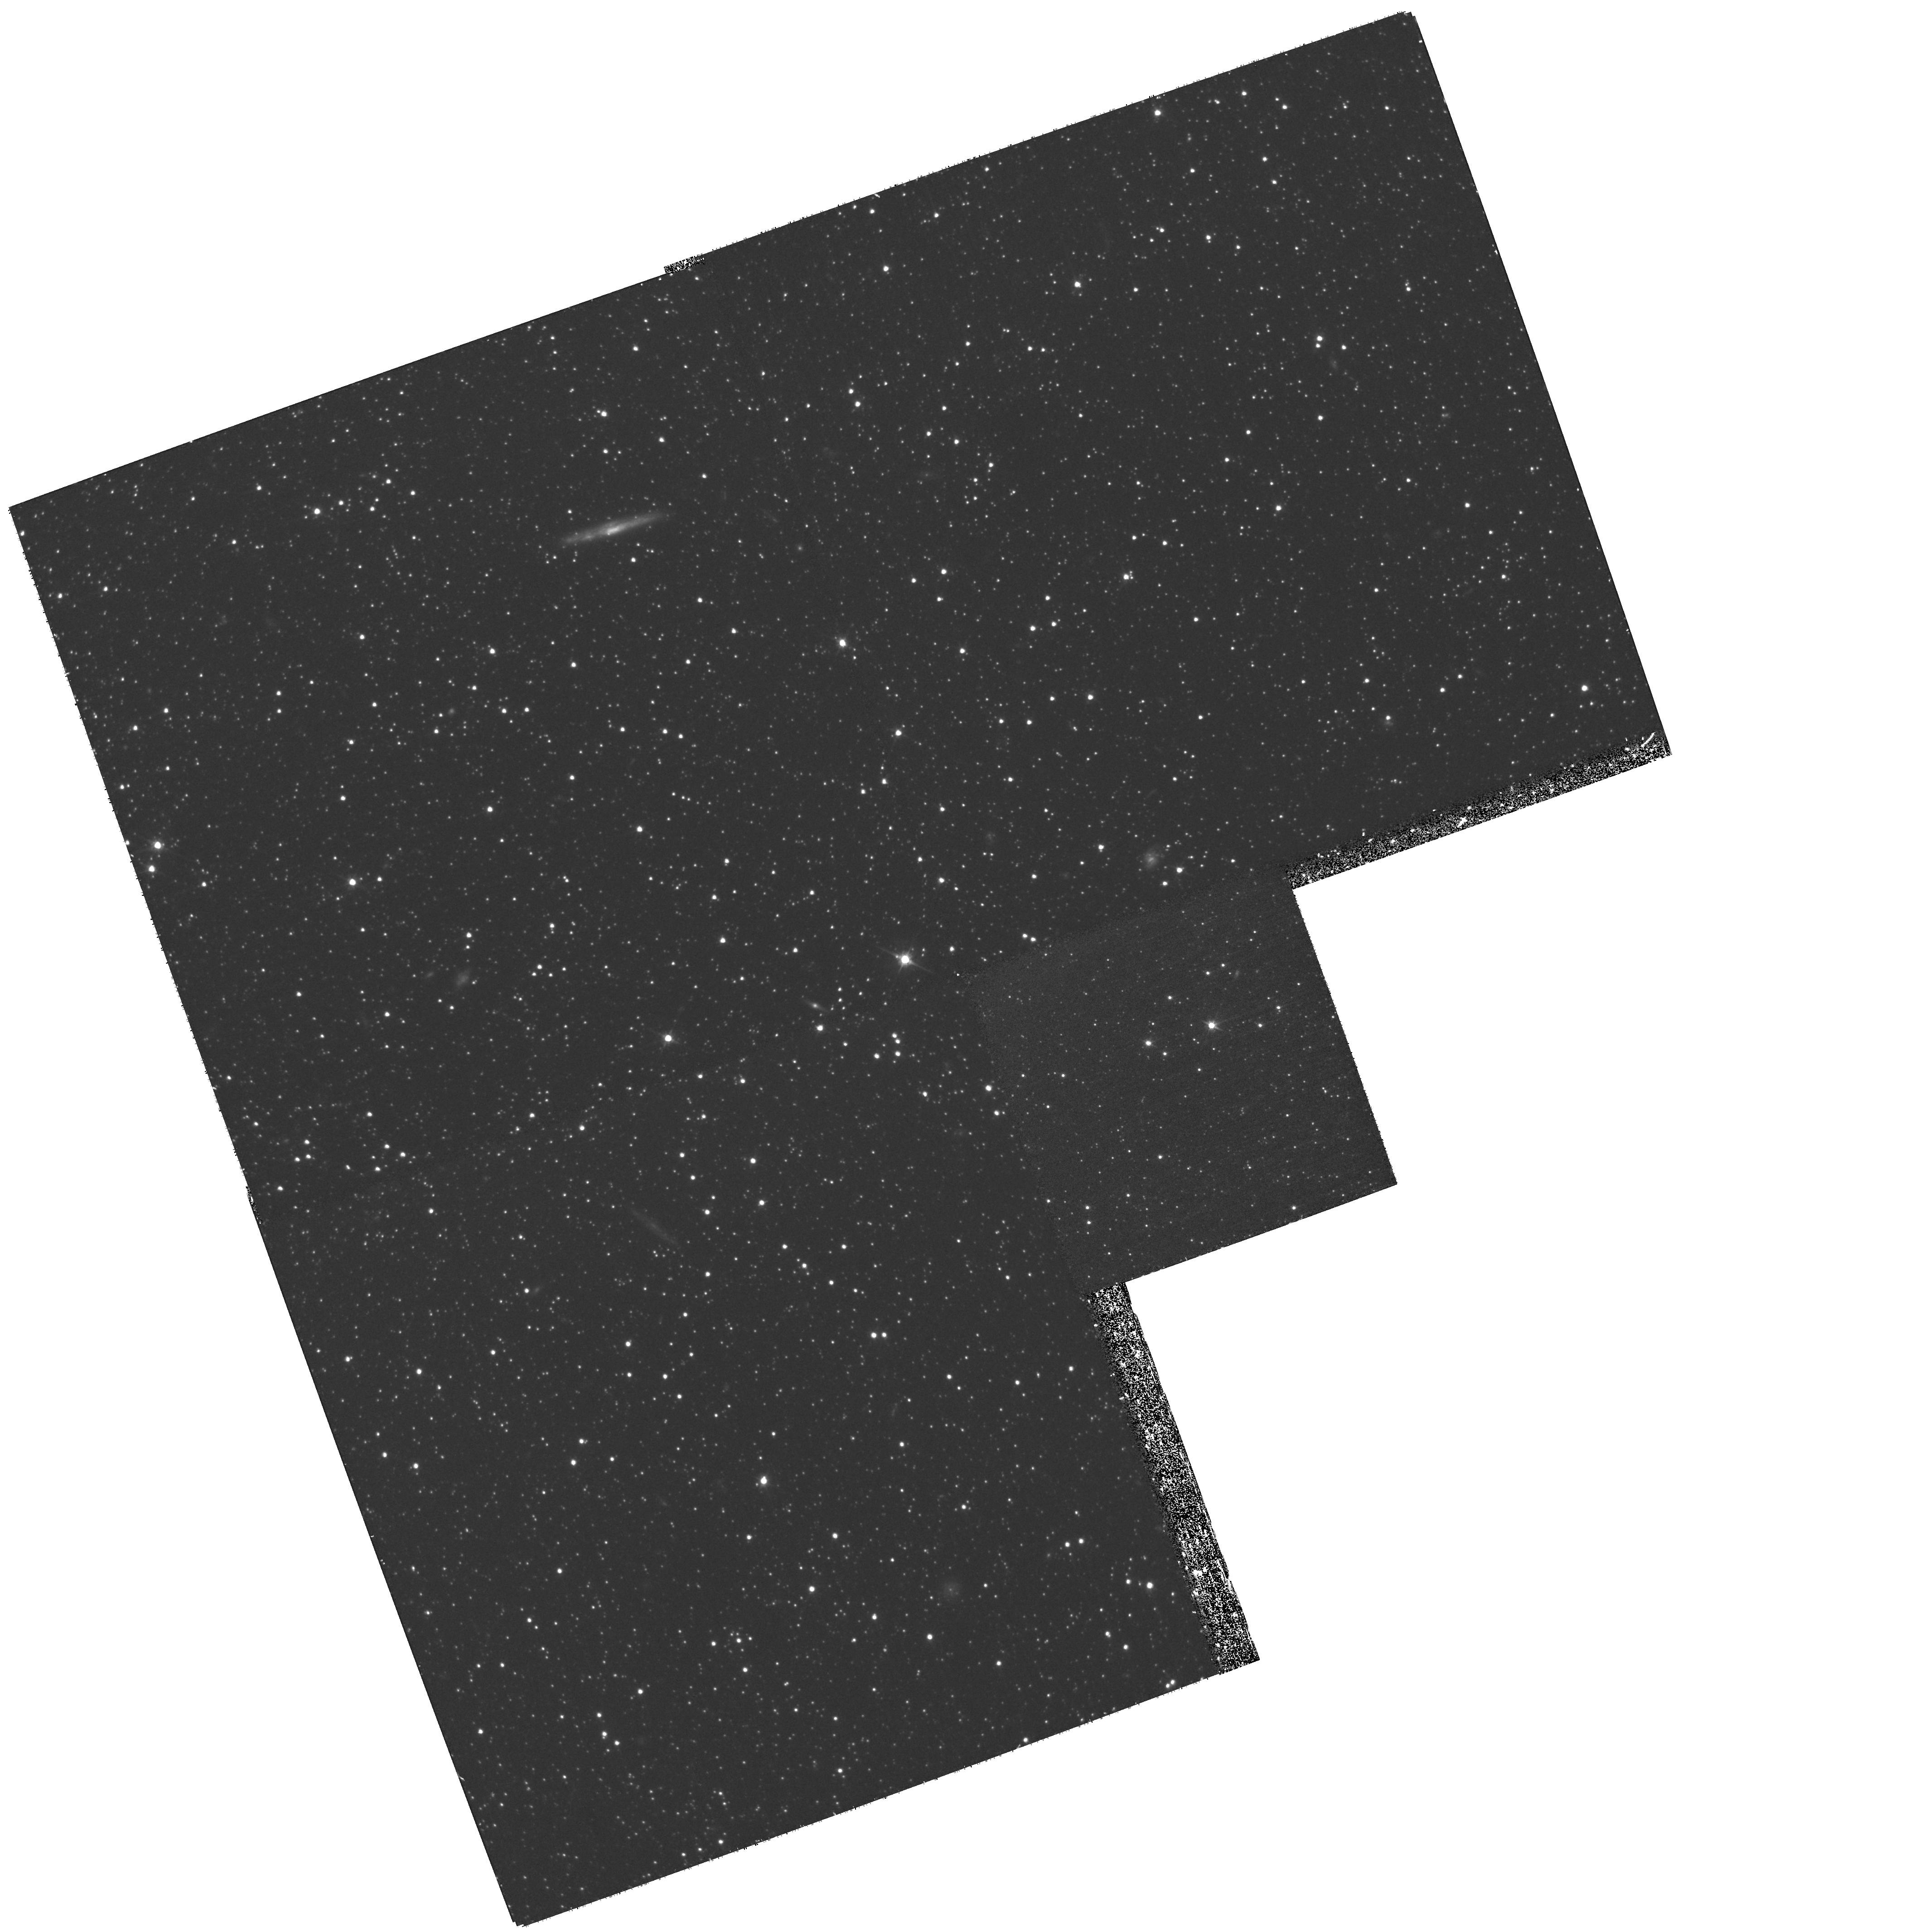
Target: FORNAX-FIELD-3
Instrument: WFPC2/PC
Filter: F555W
Exposure: 1.3 h
Observation ID: hst_11129_03_wfpc2_pc_f555w_ua0f03

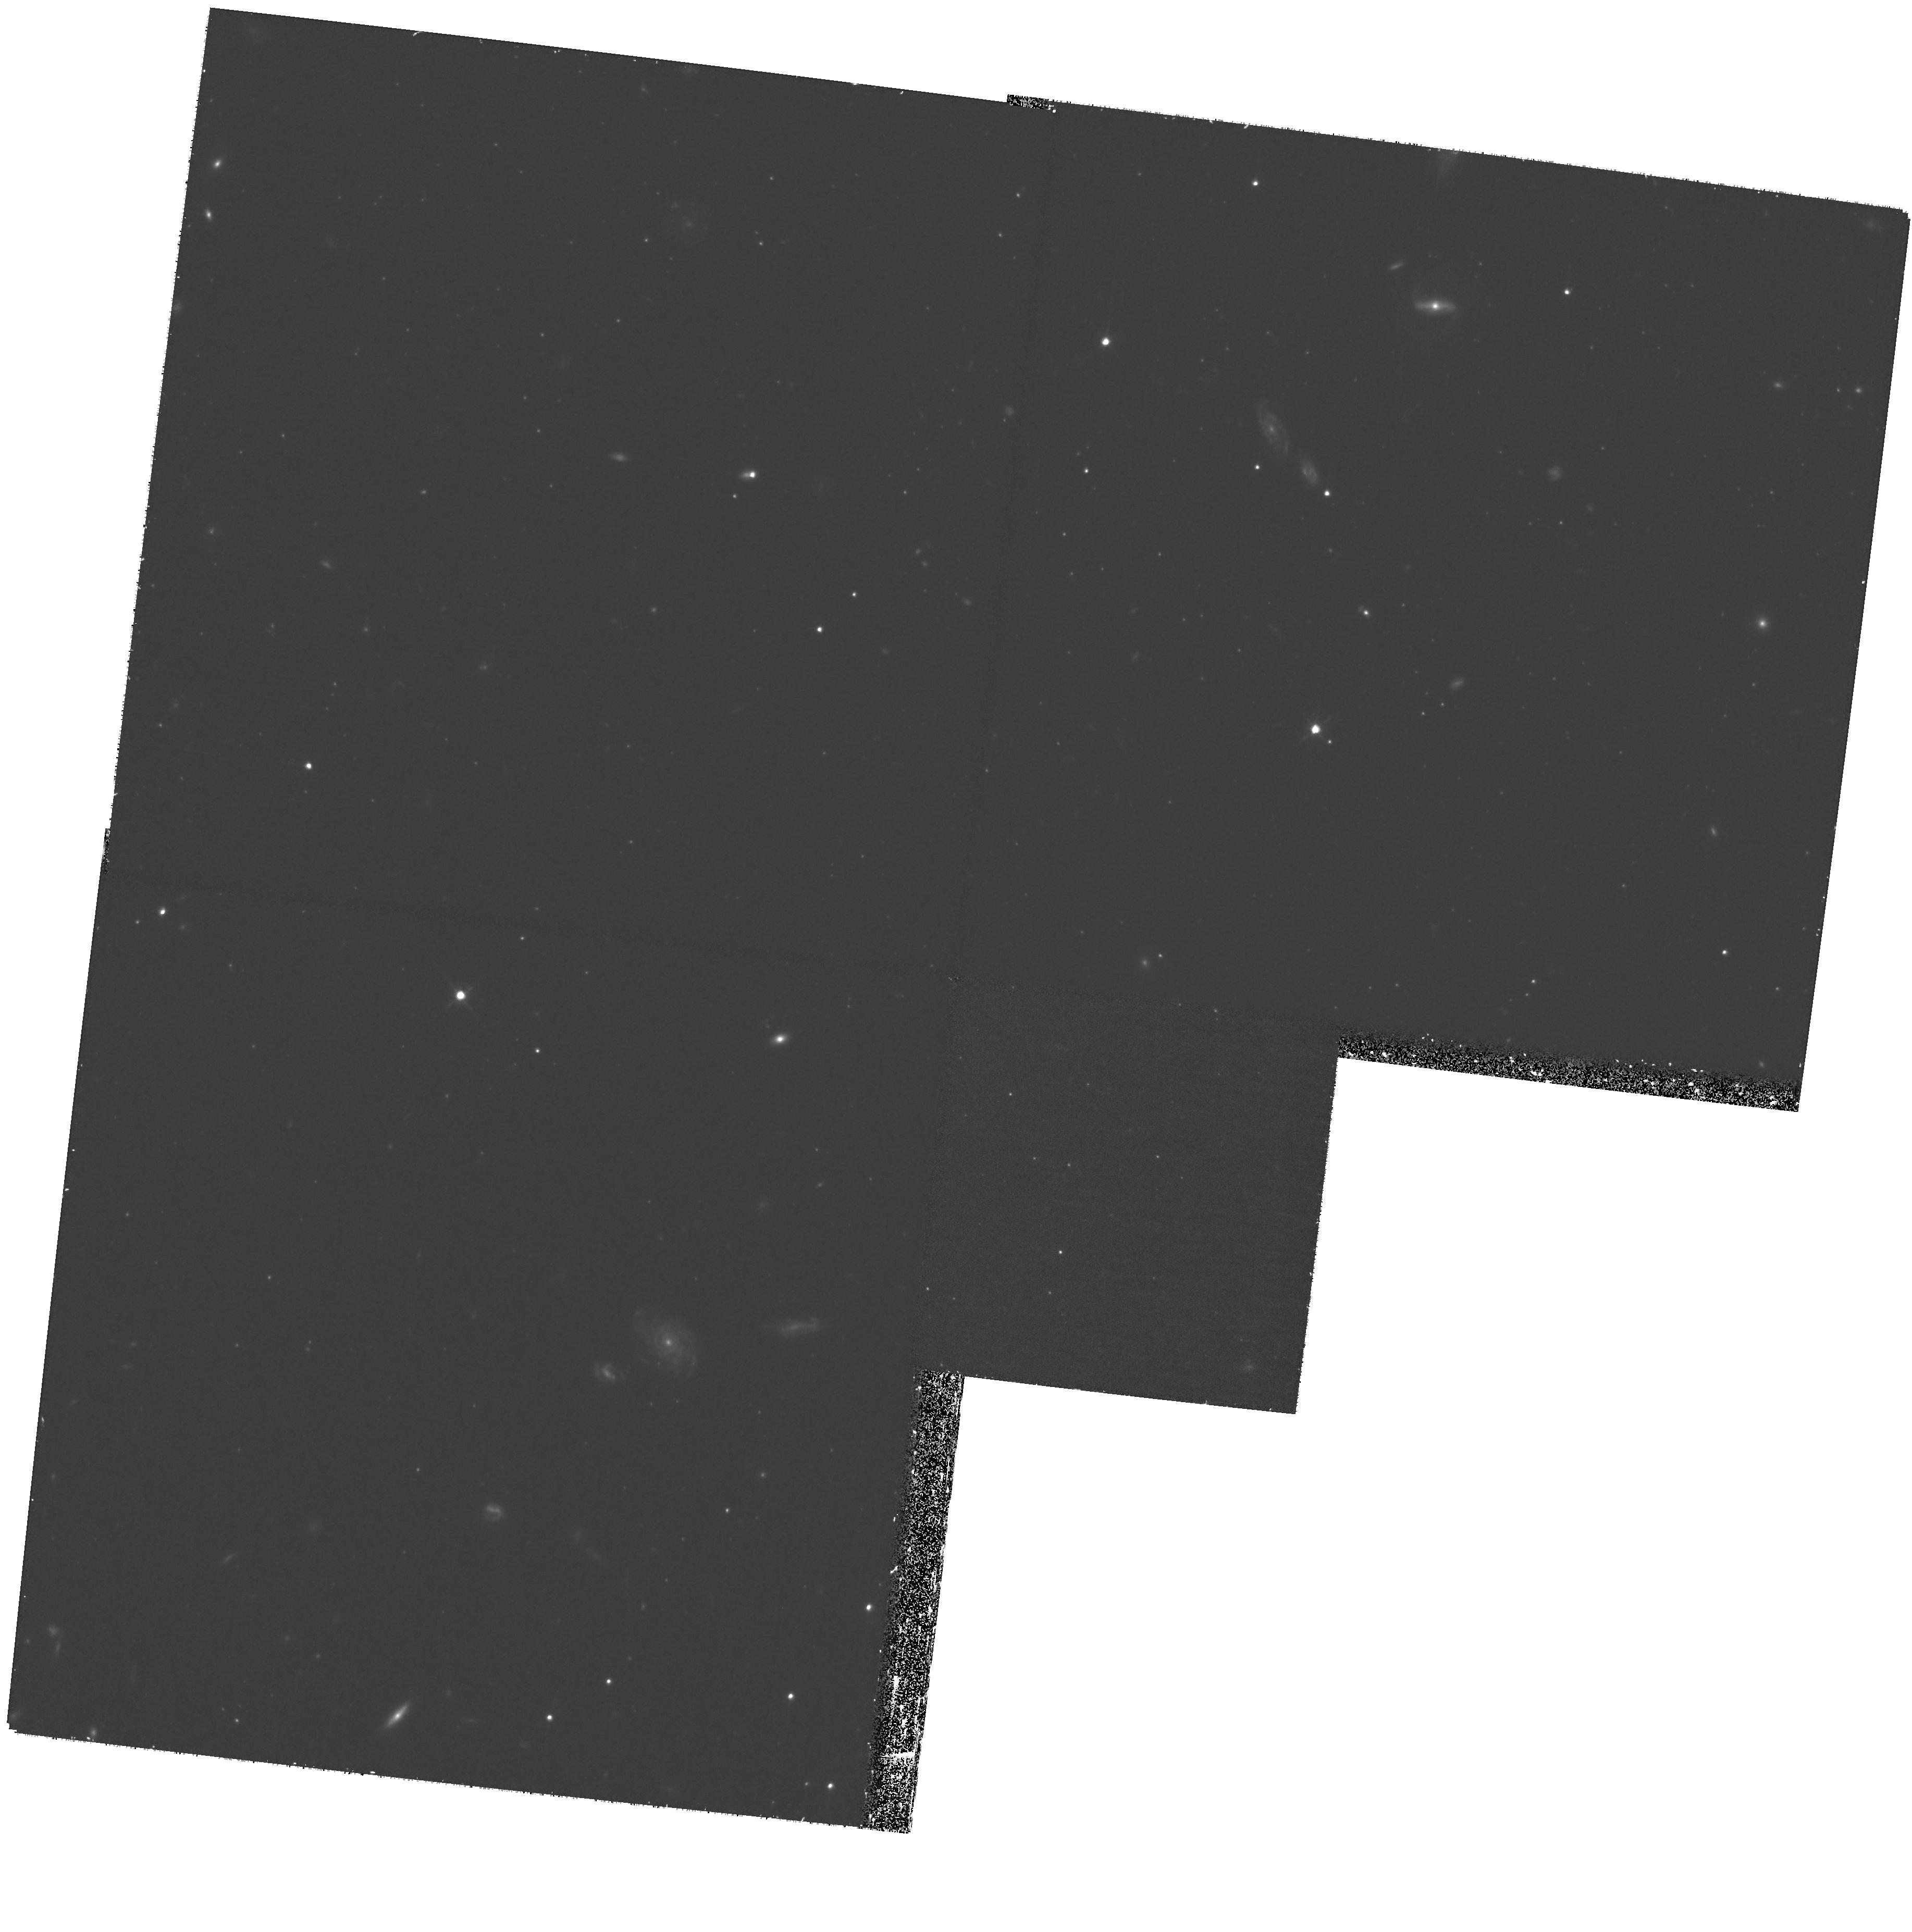
Target: FORNAX-FIELD-7
Instrument: WFPC2/PC
Filter: F814W
Exposure: 1.7 h
Observation ID: hst_11129_07_wfpc2_pc_f814w_ua0f07

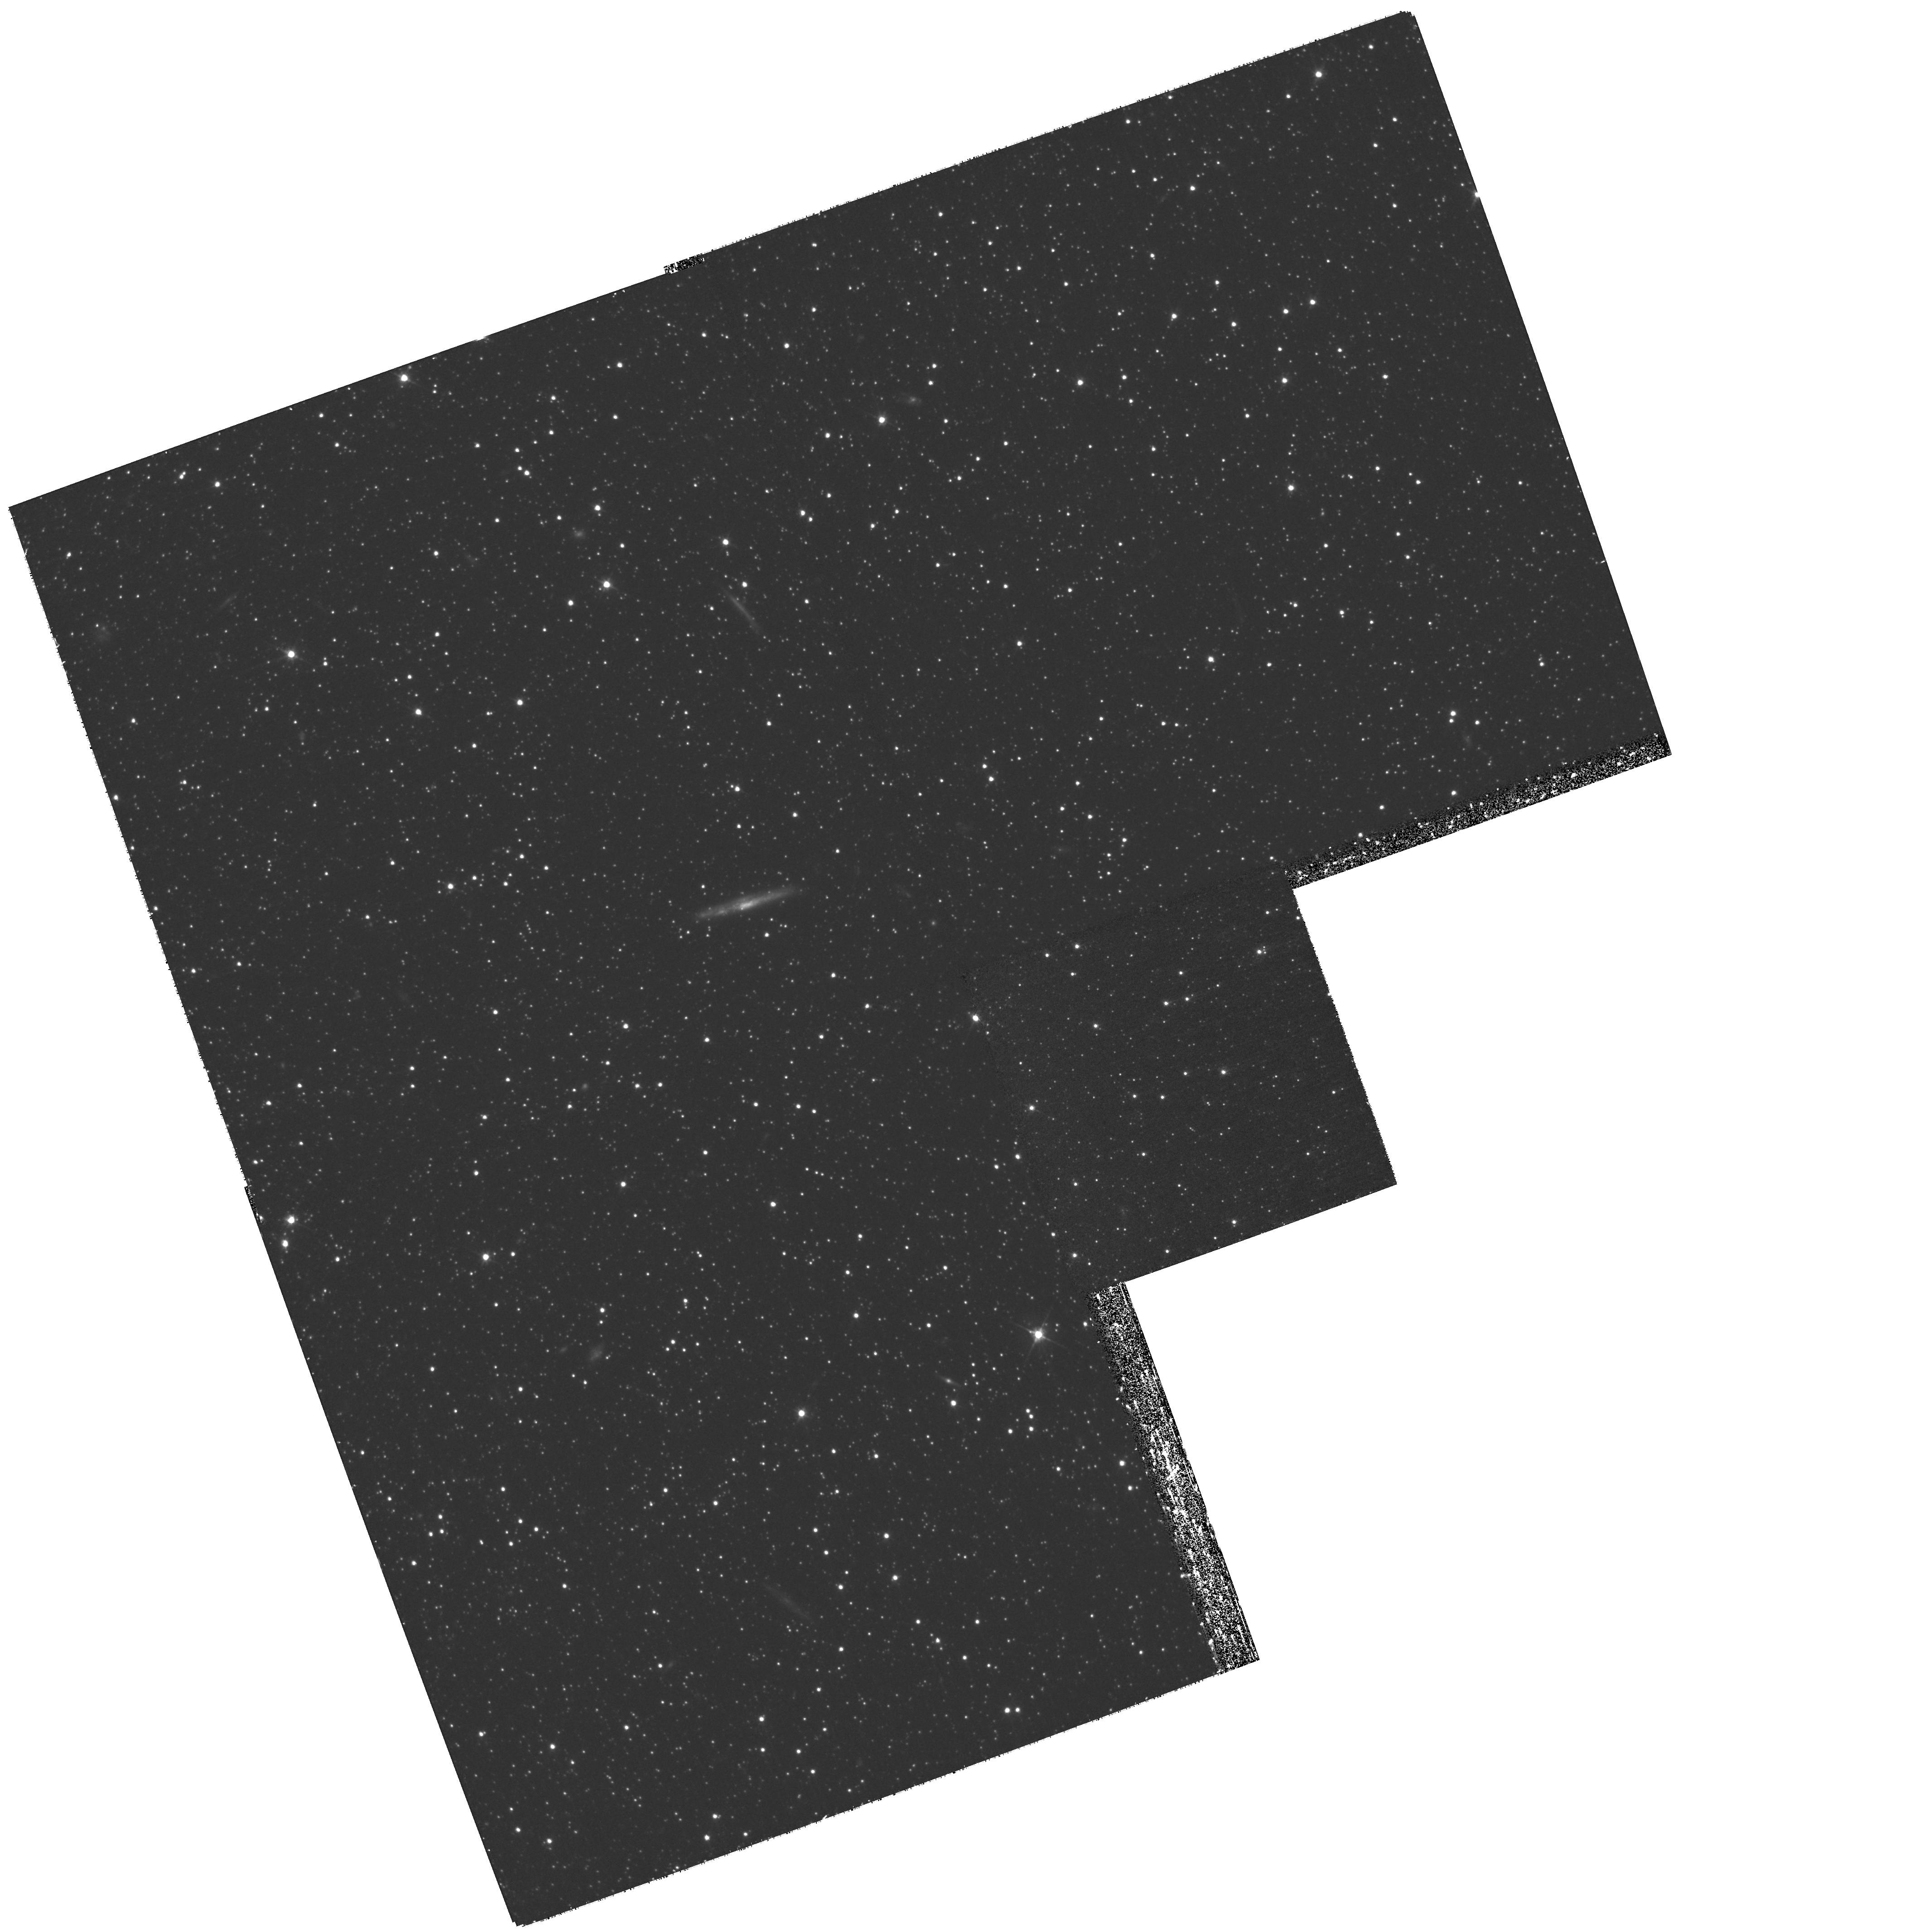
Target: FORNAX-FIELD-4
Instrument: WFPC2/PC
Filter: F555W
Exposure: 1.3 h
Observation ID: hst_11129_04_wfpc2_pc_f555w_ua0f04

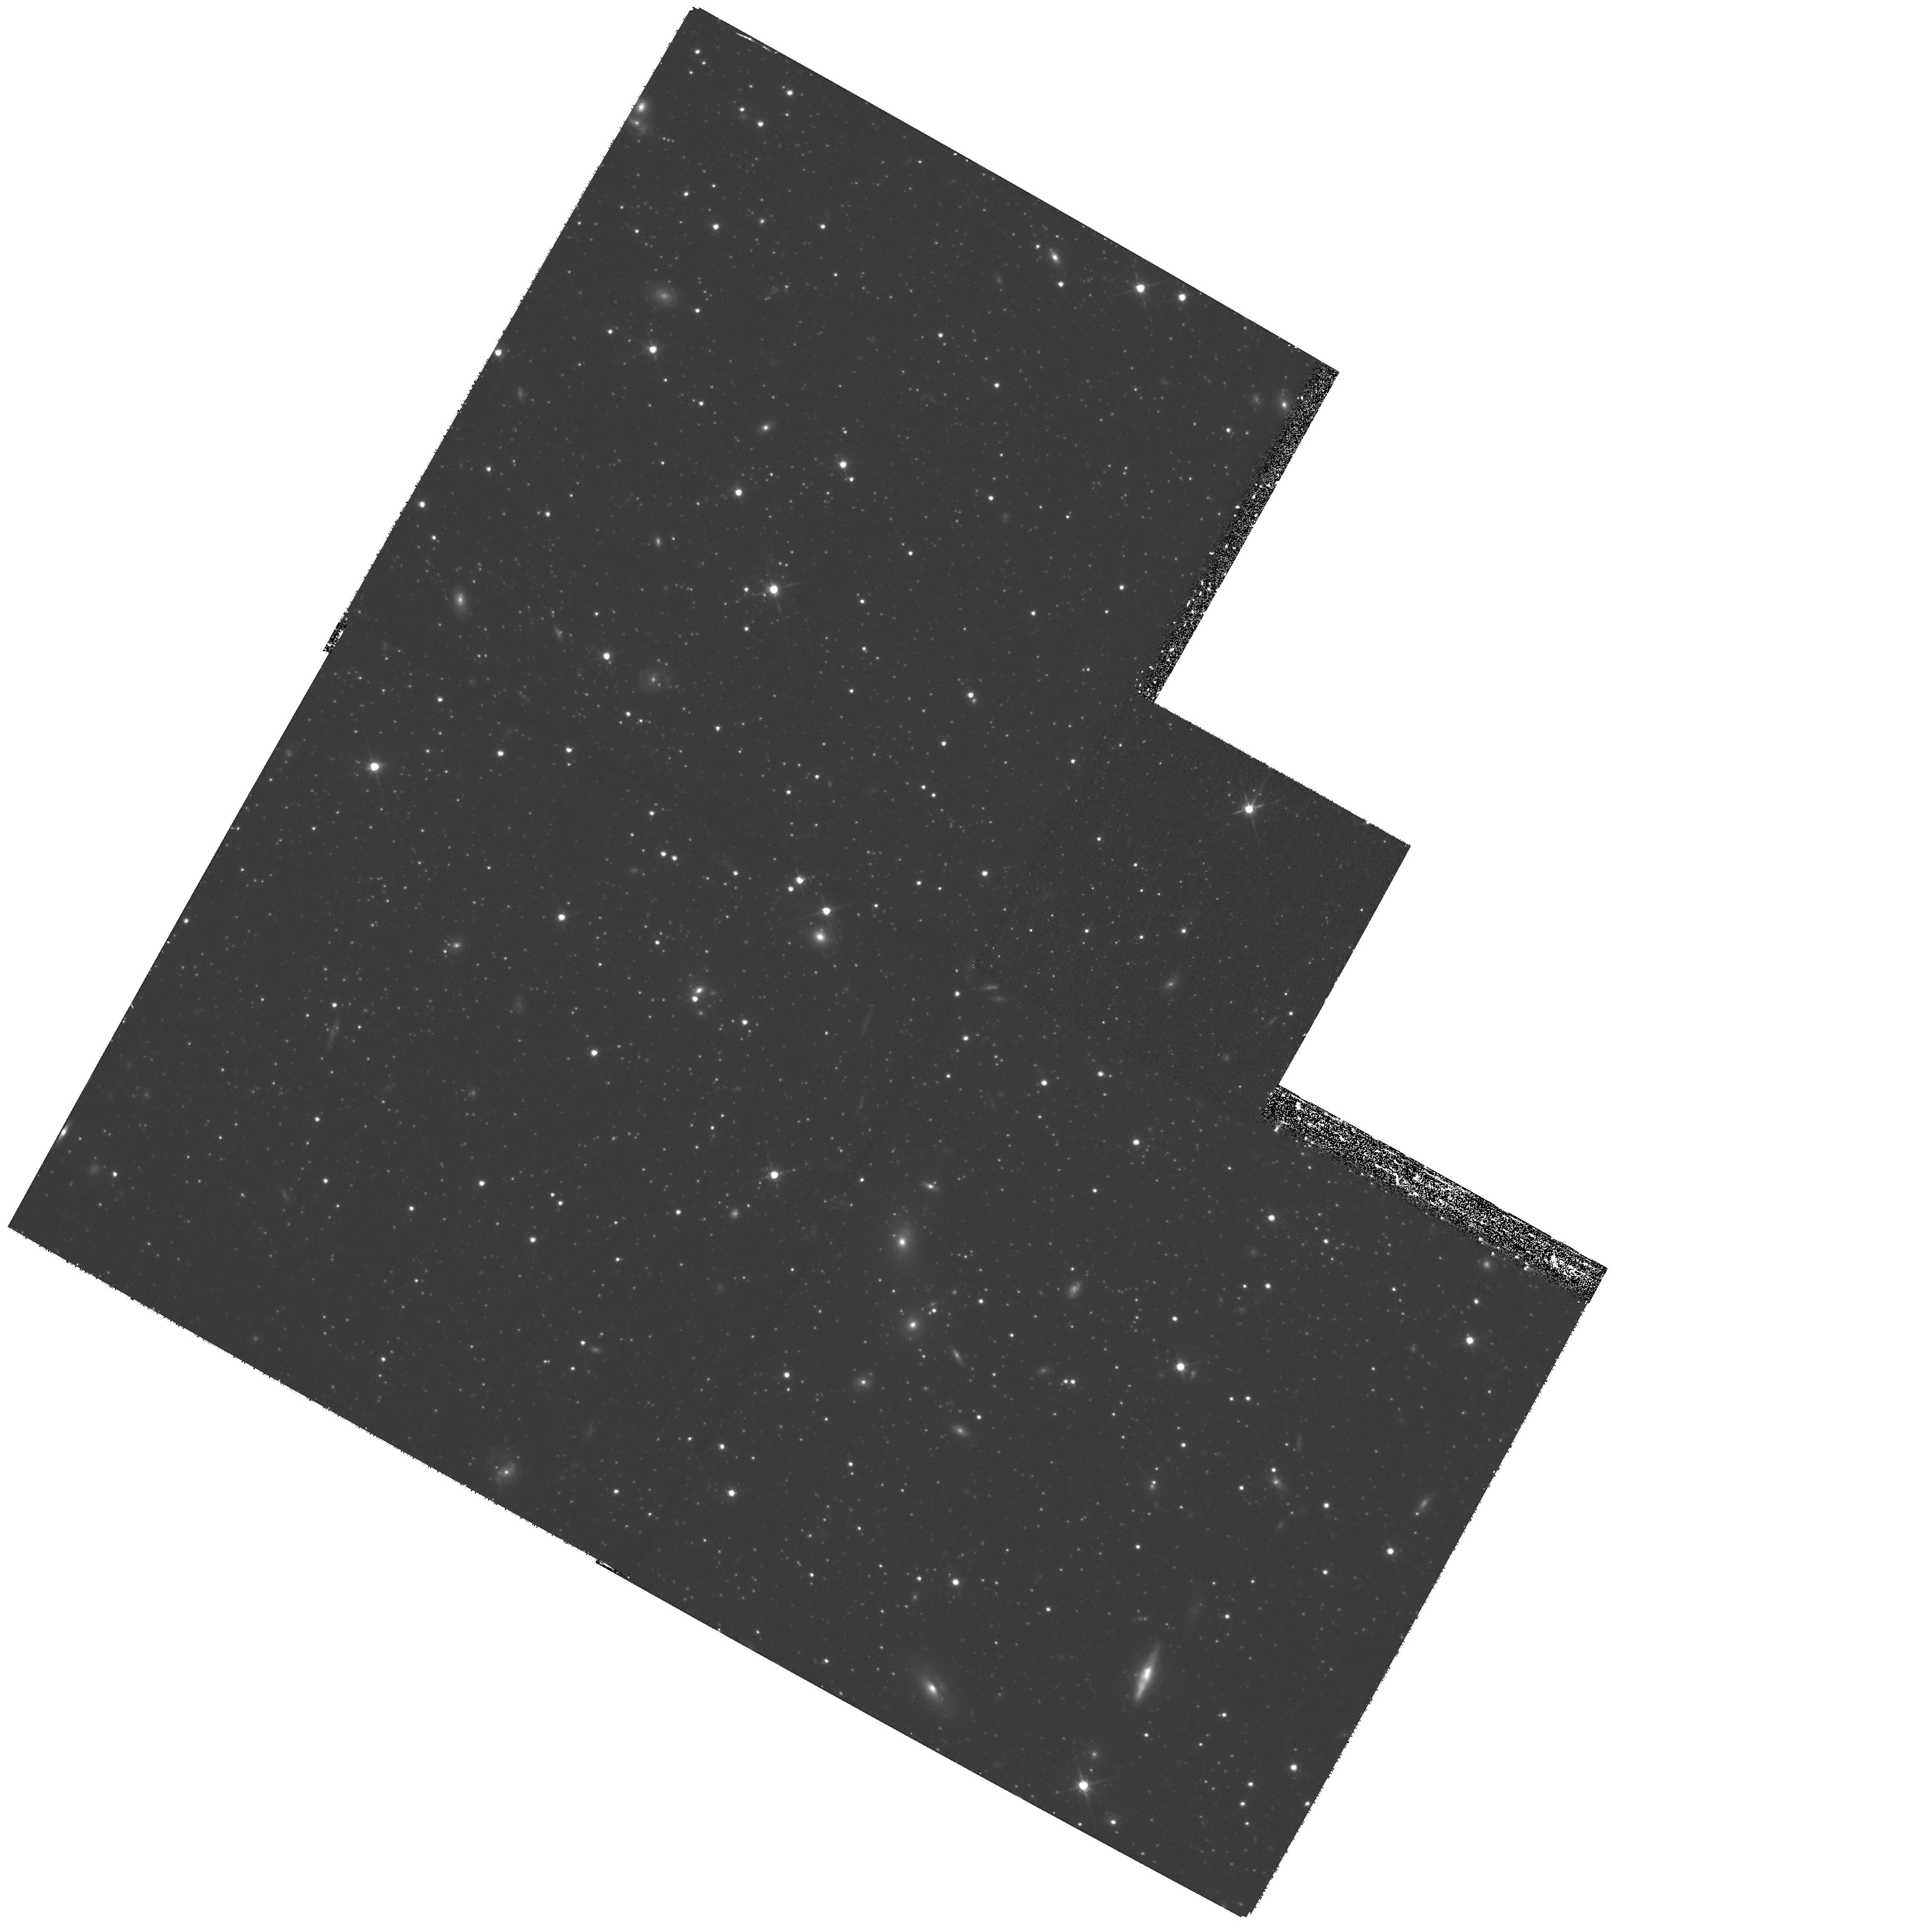
Target: FORNAX-FIELD-1
Instrument: WFPC2/PC
Filter: F814W
Exposure: 1.7 h
Observation ID: hst_11129_01_wfpc2_pc_f814w_ua0f01

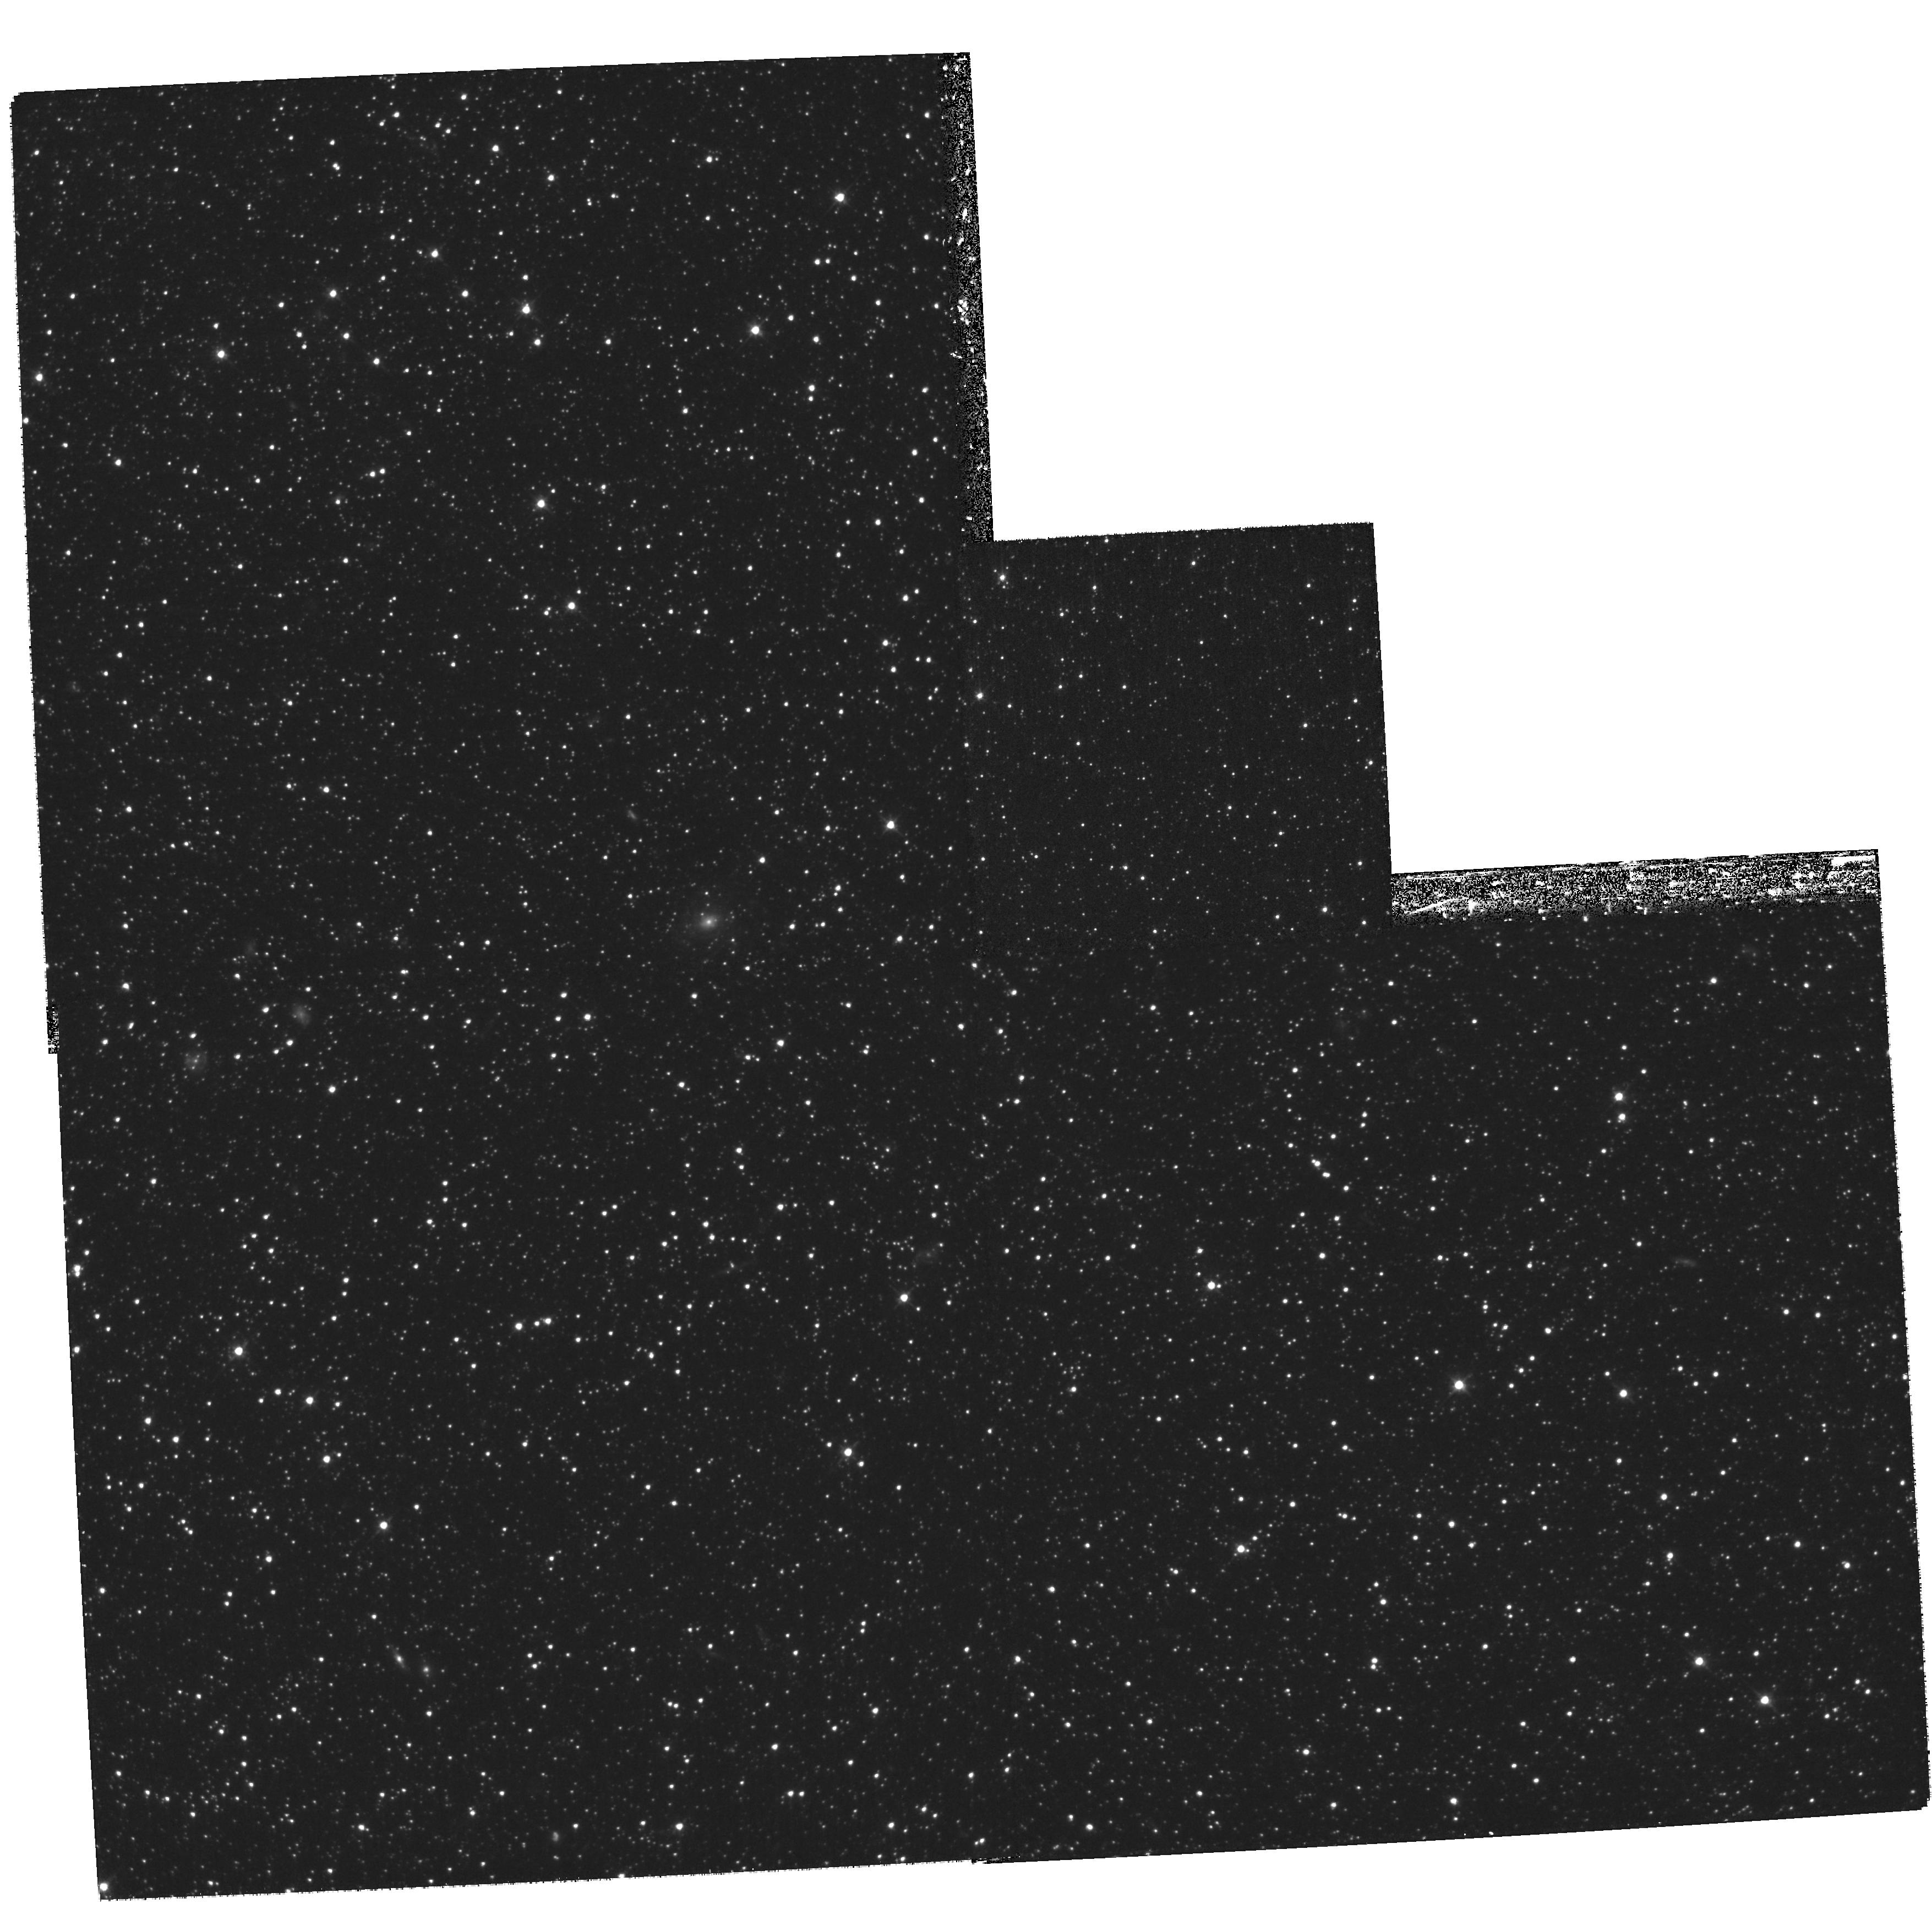
Target: FORNAX-FIELD-5
Instrument: WFPC2/PC
Filter: F555W
Exposure: 1.3 h
Observation ID: hst_11129_05_wfpc2_pc_f555w_ua0f05

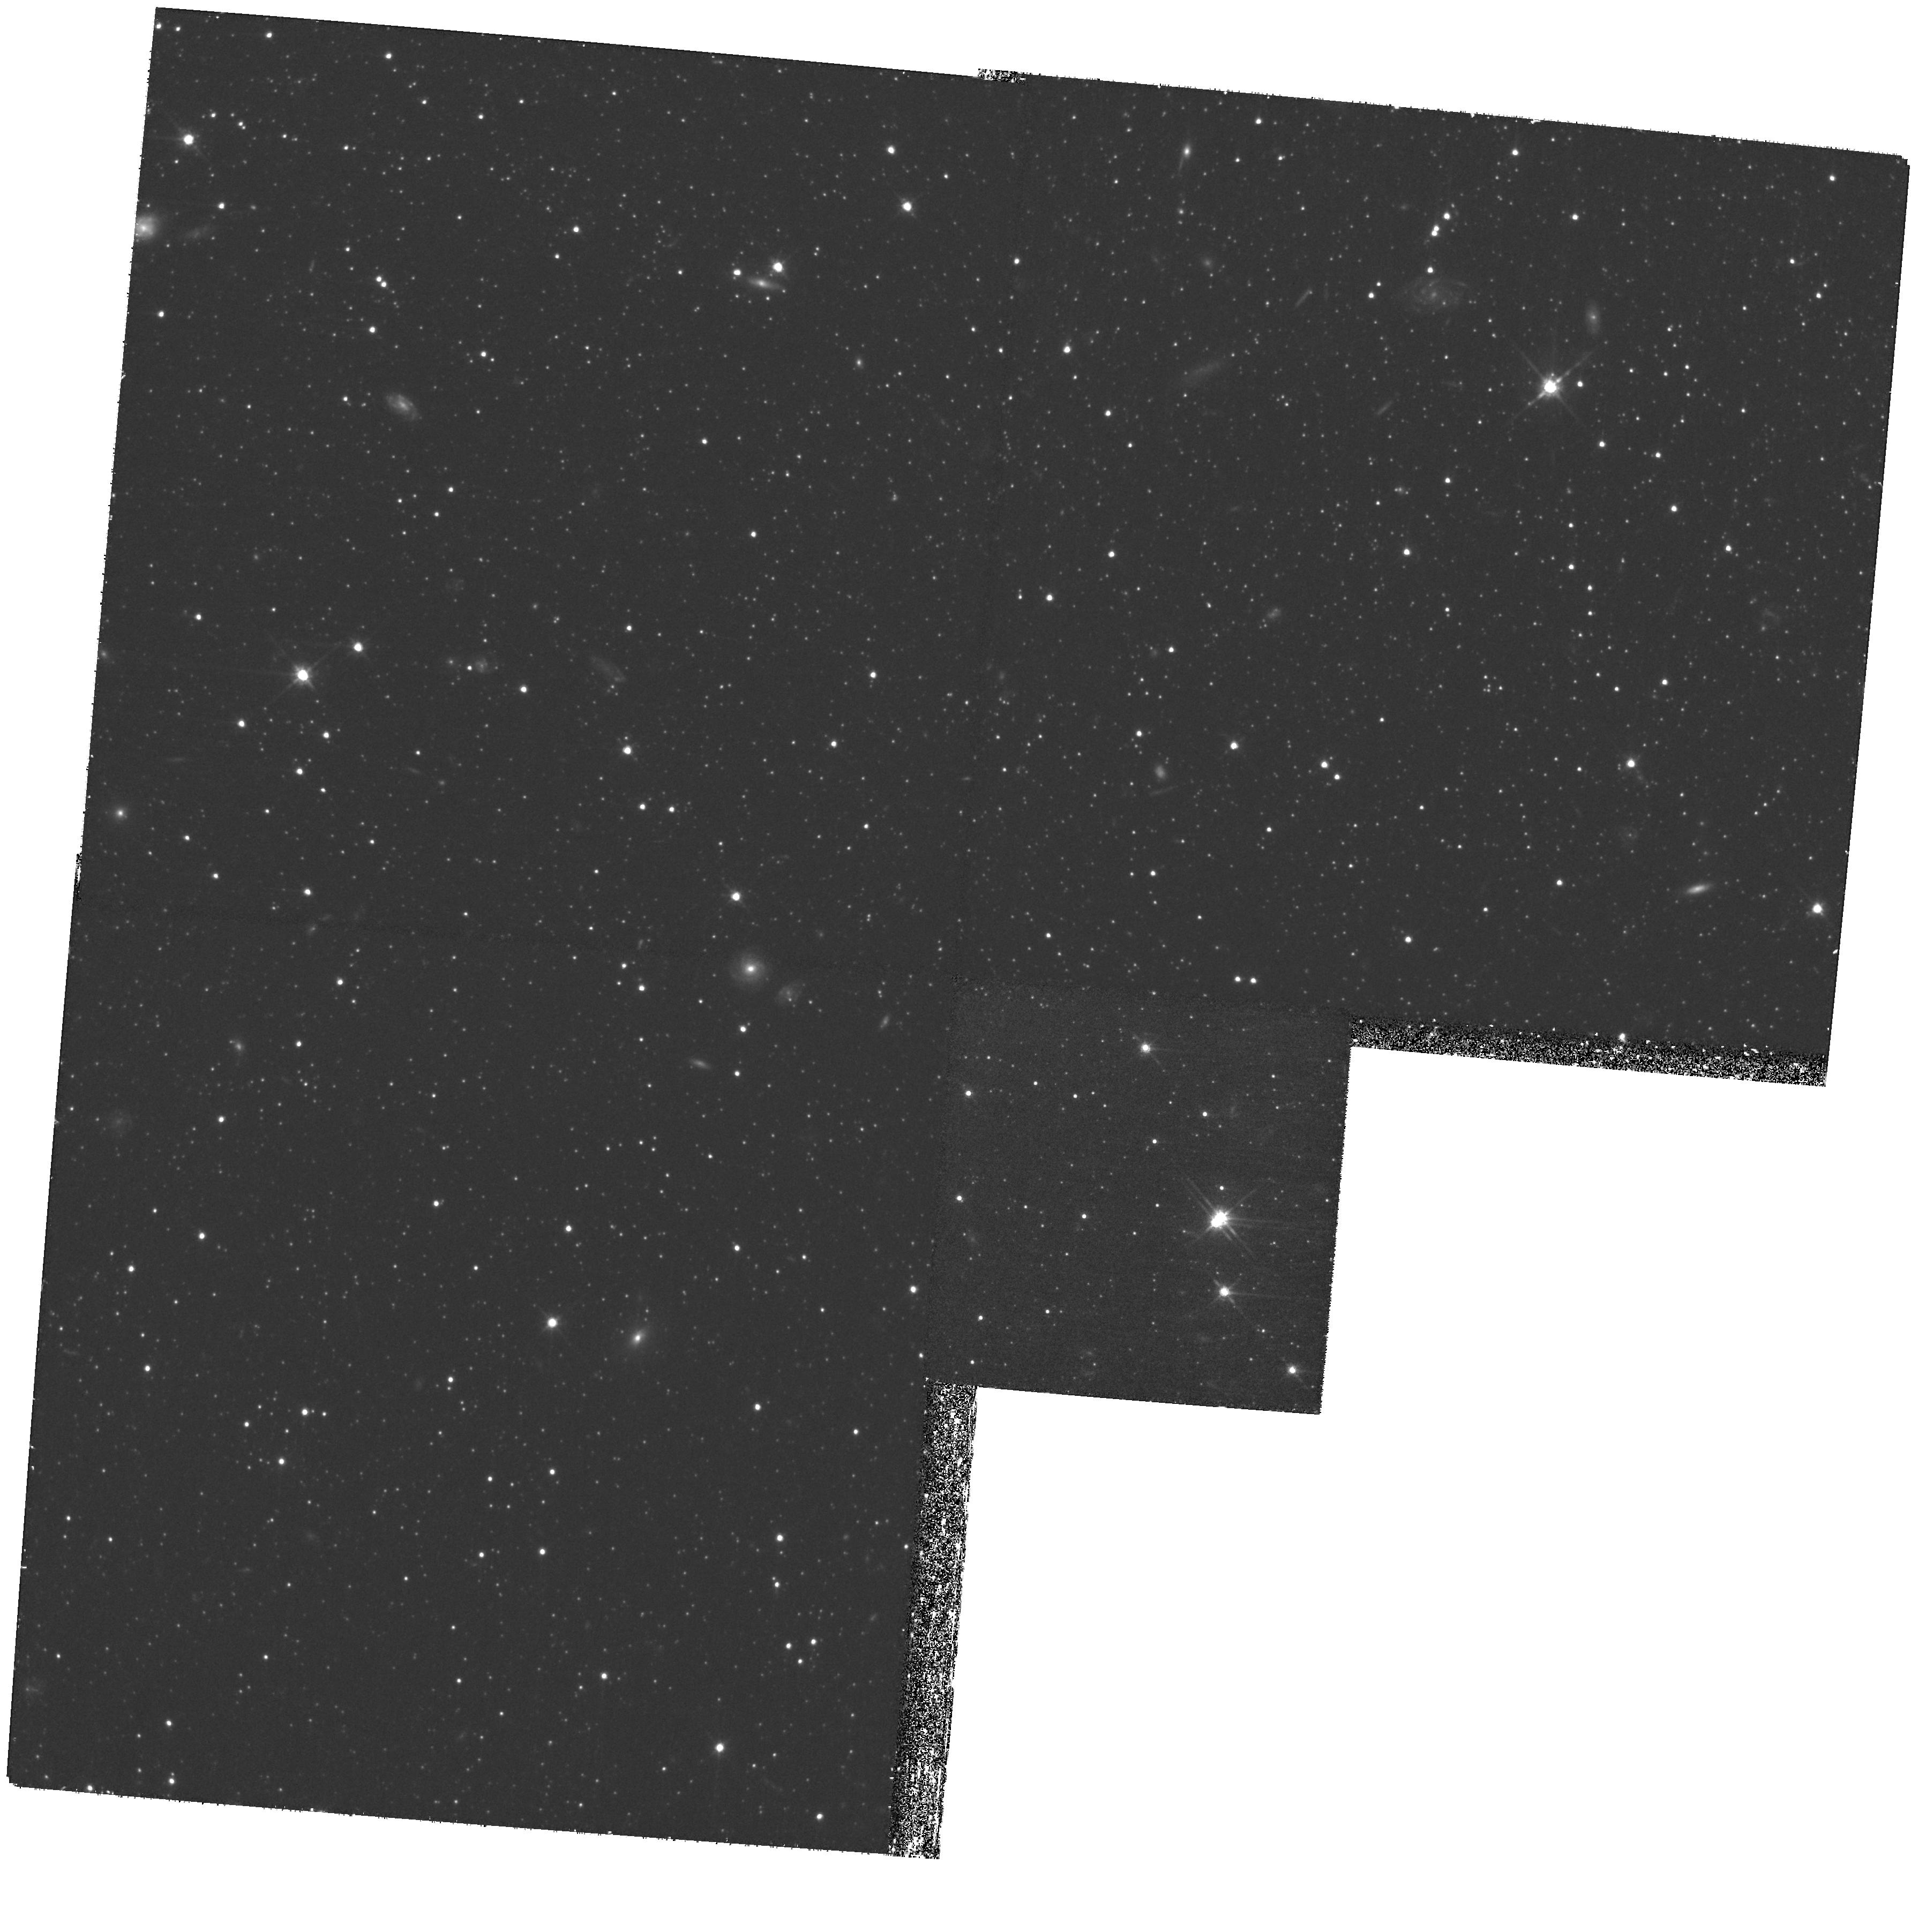
Target: FORNAX-FIELD-2
Instrument: WFPC2/PC
Filter: F814W
Exposure: 1.7 h
Observation ID: hst_11129_02_wfpc2_pc_f814w_ua0f02

The Star Formation History of the Fornax Dwarf Spheroidal Galaxy (PI: Held, Enrico V.)

The Fornax dwarf spheroidal galaxy is one of the most luminous dwarf satellites of the Milky Way. It is unusual in many ways: it hosts 5 globular clusters, shows some relatively young stars, and has faint sub-structures which have been interpreted as signs of recent interactions. It is thus of great interest to learn the complete star formation history (SFH) of Fornax to establish a link between its evolutionary path and the predictions from numerical simulations, as a test of our understanding of dwarf galaxy evolution. Yet many questions remain open. Is the old stellar population made up of stars formed in a very early burst, perhaps before the epoch of reionisation, or the result of a more continuous star formation between 13 and 9 Gyr ago ? How quickly did Fornax increase its metallicity during its initial assembly and during subsequent episodes of star formation ? Are accretion episodes required to explain the age-metallicity history of Fornax ? However, there has never been a comprehensive study of the global SFH of the Fornax field based on data of sufficient depth to unambiguously measure the age mixture of the stellar populations and their spatial variation. We propose to use the WFPC2 to obtain very deep images in several fields across the central region of Fornax in order to reach the oldest main-sequence turnoffs. The number of fields is determined by the need to measure the SFH over different regions with distinct kinematics and metallicity. The resolution achievable with HST is crucial to answer these questions because, to derive the age distribution of the oldest stars, we are interested in I magnitude differences of the order 0.2 mag in crowded fields at V=24.5. We will directly measure the time variation in star-formation rate over the entire galaxy history, from first stars coeval with the Milky Way halo to the youngest populations 200 Myr ago. The combination of detailed CMD analysis with WFPC2 with our existing metallicity and kinematic information will allow us to trace out the early phases of its evolution.